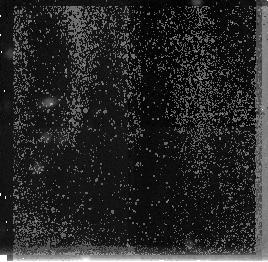
Target: HDF-VLA-3642+1331. Instrument: NICMOS/NIC3. Filter: F160W. Exposure: 1.4 h. Observation ID: n4i802020

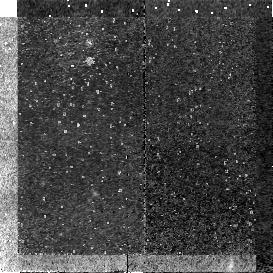
Target: HDF-VLA-3642+1331. Instrument: NICMOS/NIC2. Filter: F110W. Exposure: 51 min. Observation ID: n4i801010

NICMOS imaging of MuJy radio sources with R>= 29: The birth of AGN in pregalactic objects at z>=6-10? (PI: Windhorst, Rogier A.)

We request 14 primary orbits with NICMOS in Cycle 7 to image two faint radio sources from our microJansky surveys that remained optically unidentified at R>= 29 mag (I>=28.5). We show that at brighter optical levels microJy sources have luminosities of L(star)+/-1 mag. Hence, unidentified sources with R>= 29 mag are most likely at z>=6. One of these unidentified sources is in the Hubble Deep Field, only 13'' (~ 100 kpc) away from four very red objects in UBVI which Lanzetta et al. (1996) suggested may be galaxies at z>=6. In the light of our recent HST discovery of a cluster of 18 sub- galactic sized objects at z~2.4, our hypothesis is that galaxy formation proceeded from rapid CDM-like merging of compact ``sub-galactic clumps'' that started at z~5--10 (Pascarelle et al. 1996). We argue that these unidentified microJy radio sources mark the onset of AGN activity in a small grouping of ~5 pre-galactic objects at z>=6, with the radio source being the most obscured. NICMOS/NIC2 images in the high throughput filters F110W & F160W are imperative to futher investigate these objects. The images will be made public and will be used to: (1) determine their kpc sizes and optical- IR colors; (2) find any obscured AGN, and see what causes the radio emission; (3) constrain their possible redshift range and the role of dust; (4) find the sub-galactic fragments suitable for NICMOS-grism Cy 8 follow-up to determine their redshifts.